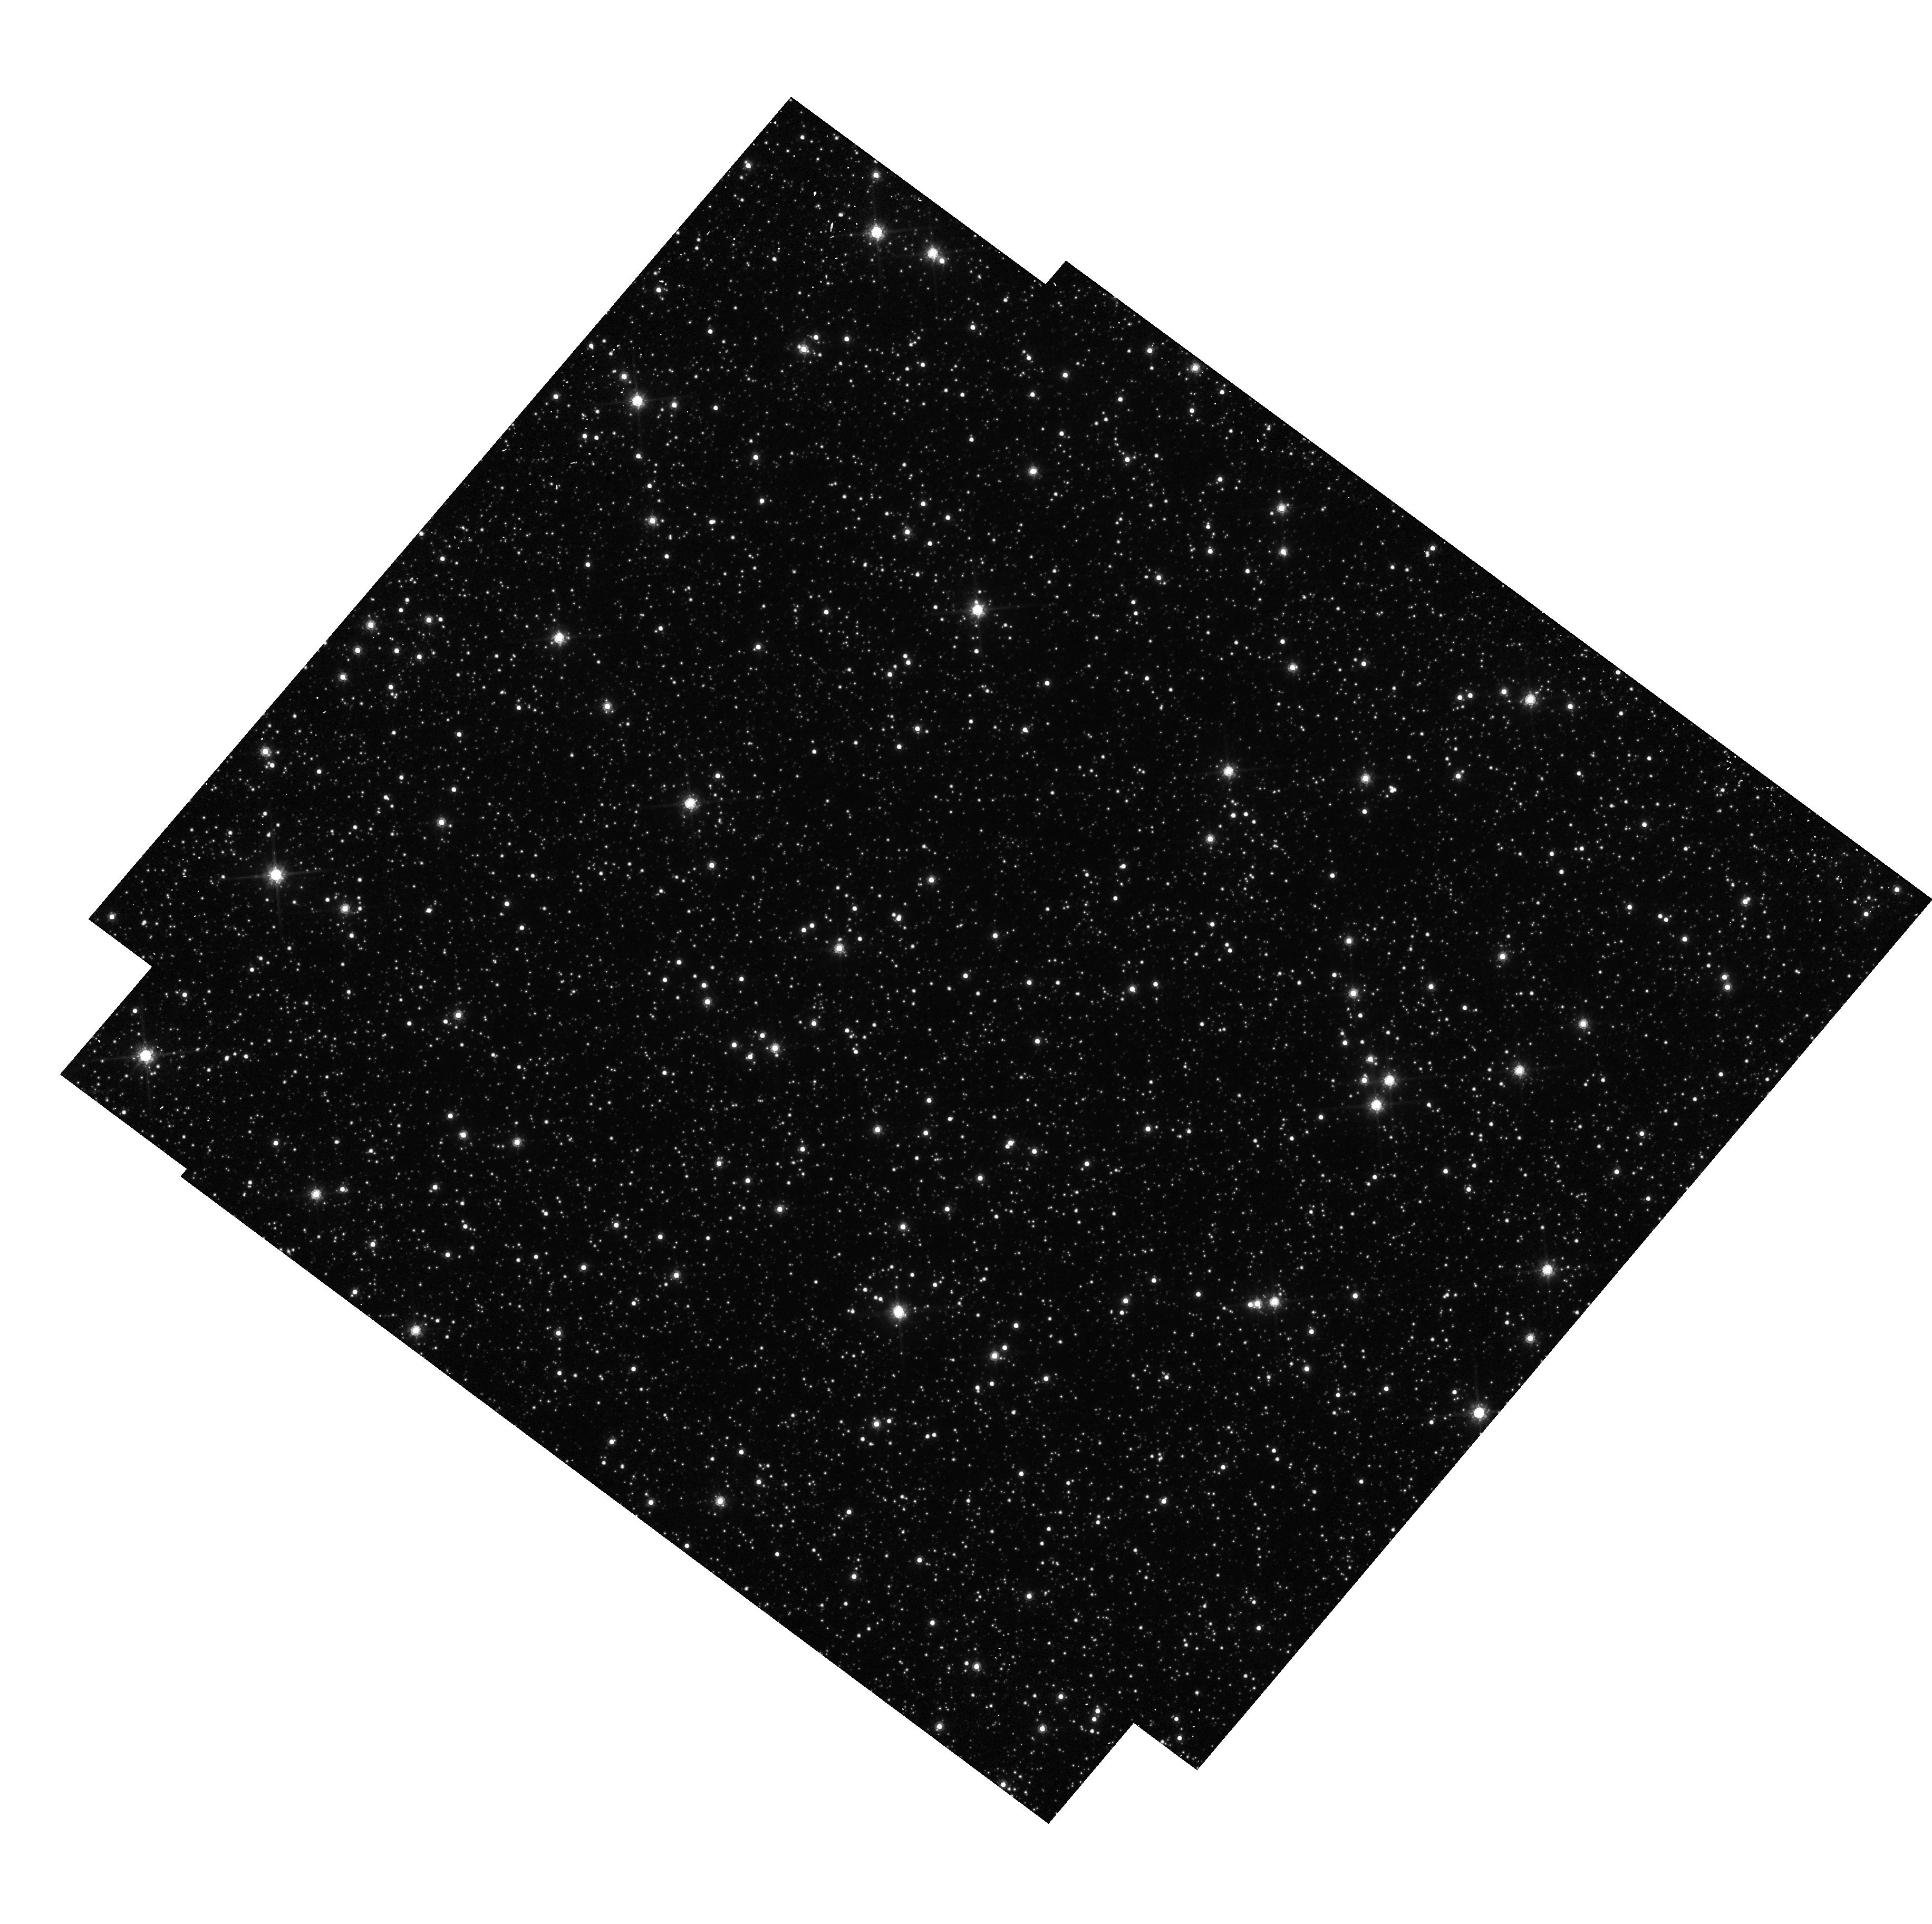
Target: OGLE-2011-BLG-0037. Instrument: WFC3/UVIS. Filter: F814W. Exposure: 6 min. Observation ID: hst_13458_07_wfc3_uvis_f814w_ic7m07

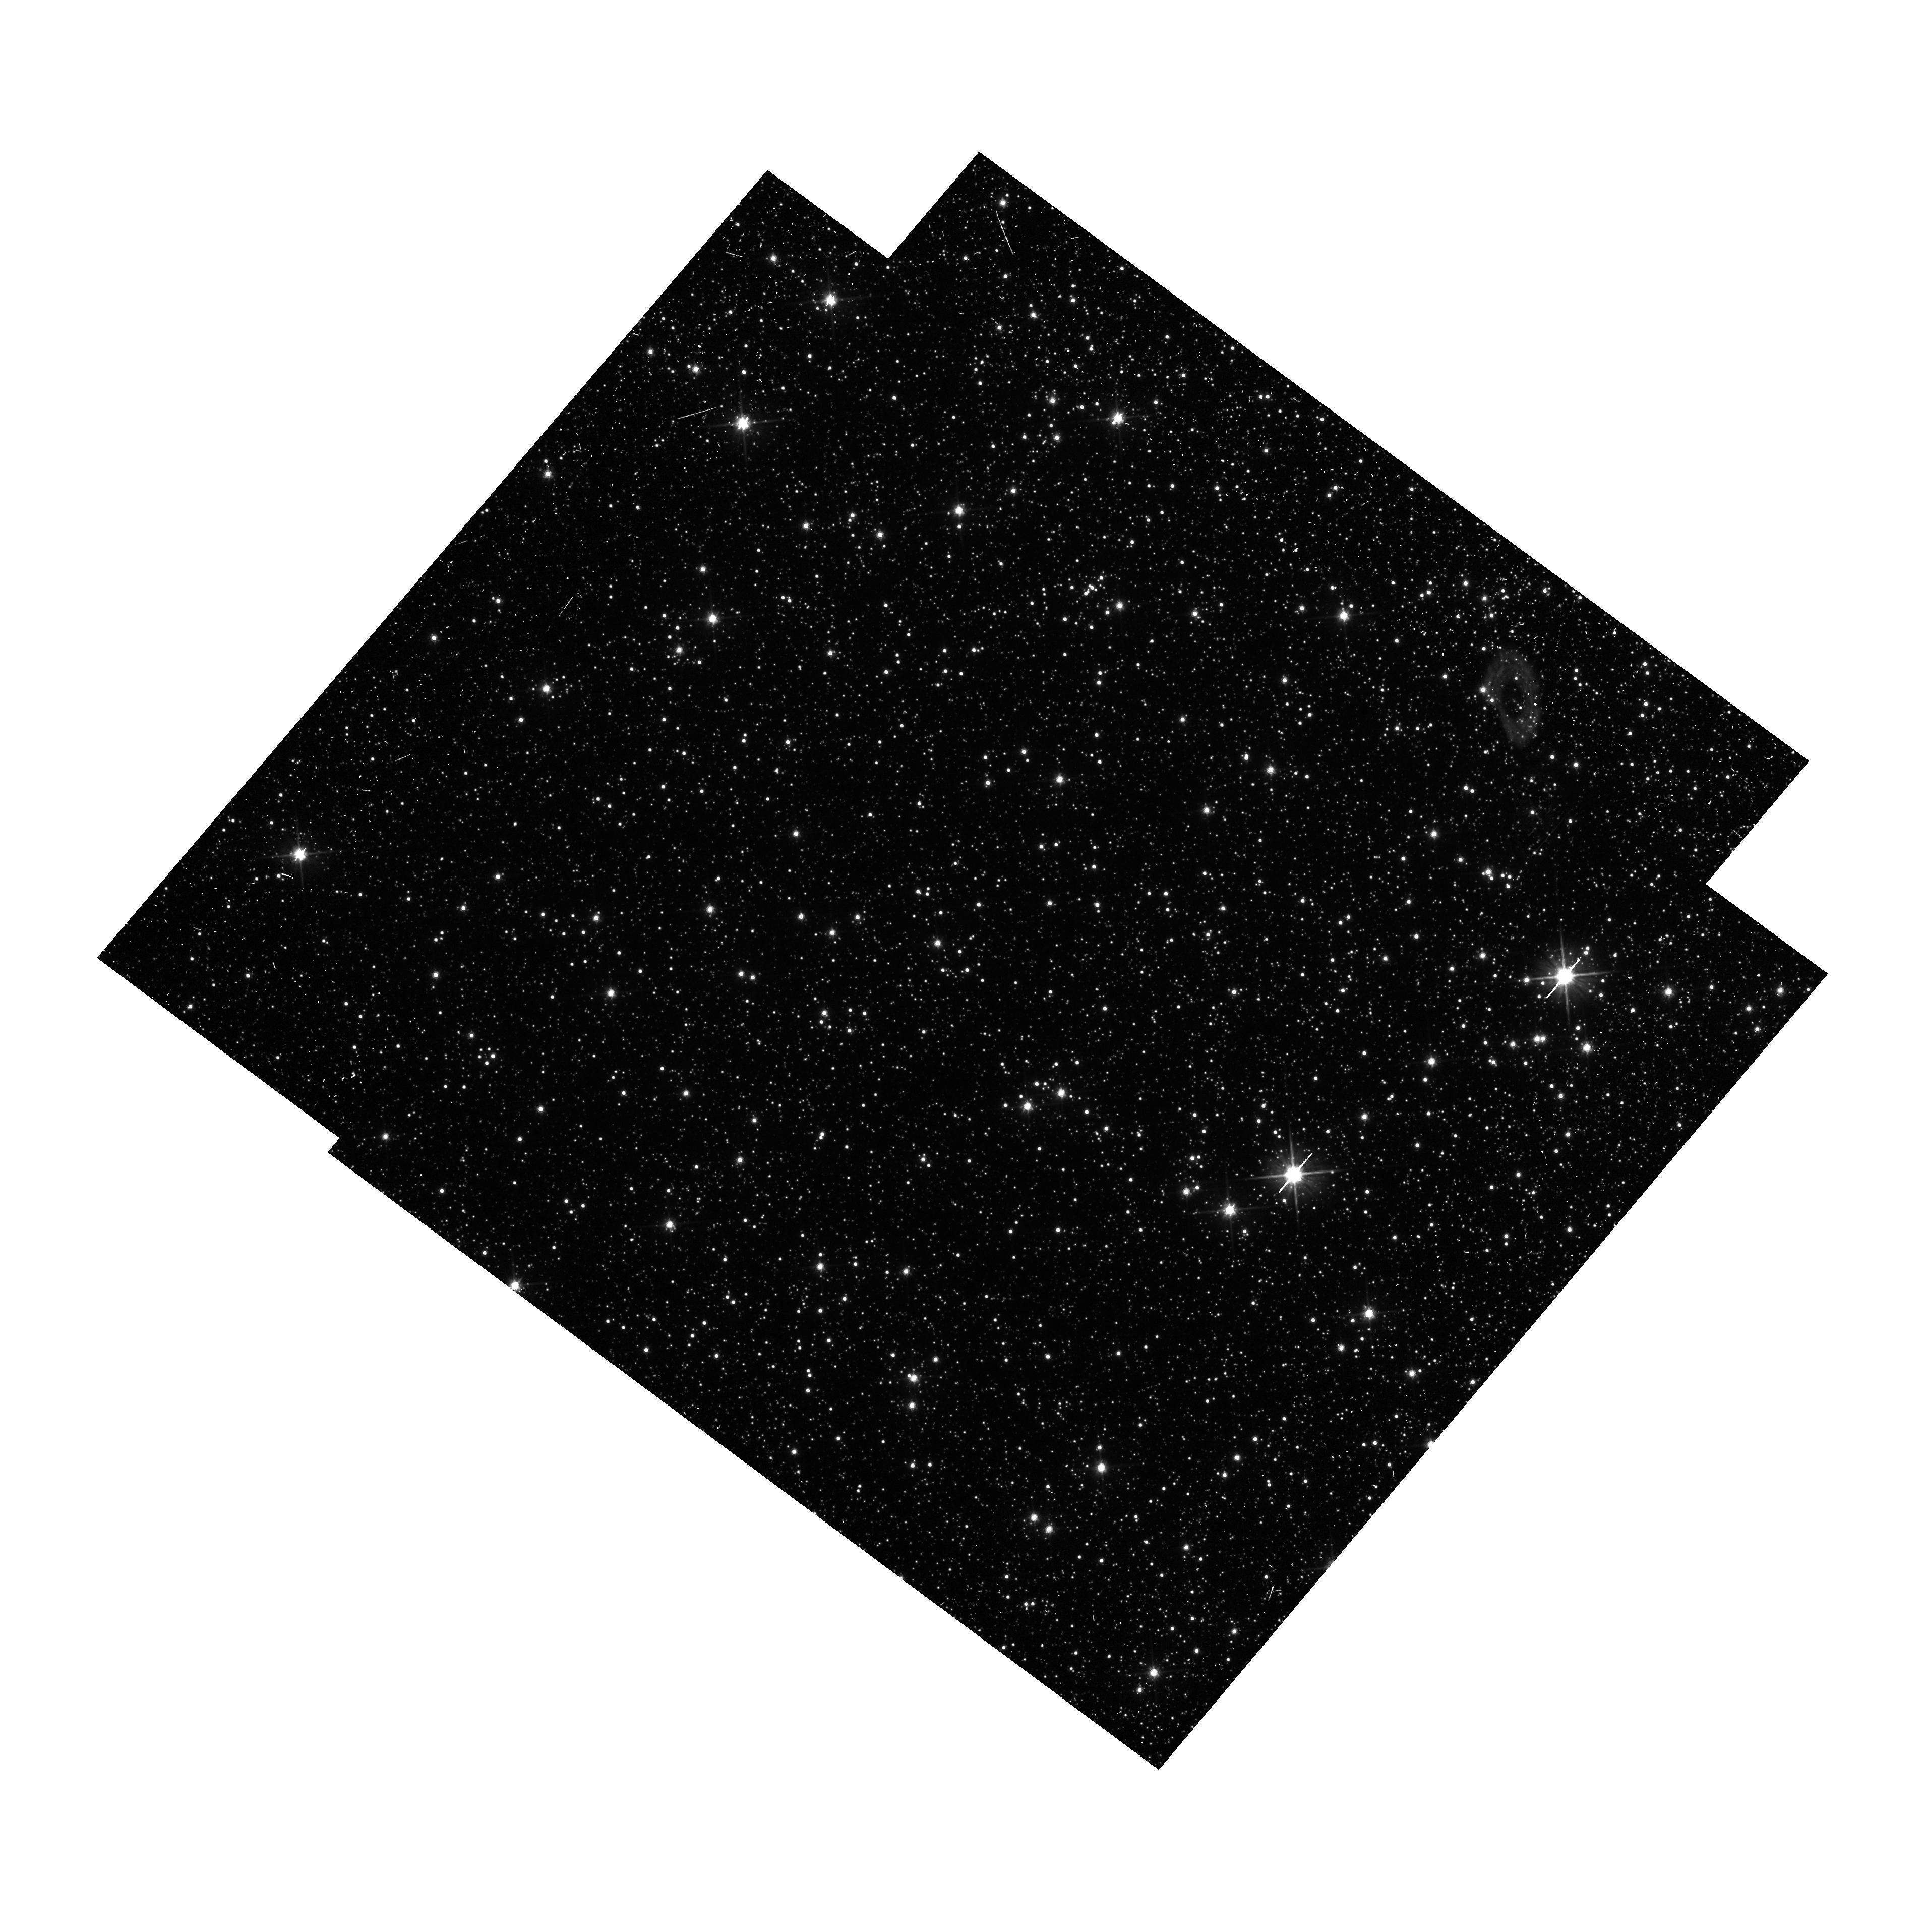
Target: OGLE-2011-BLG-462. Instrument: WFC3/UVIS. Filter: F606W. Exposure: 13 min. Observation ID: hst_13458_06_wfc3_uvis_f606w_ic7m06

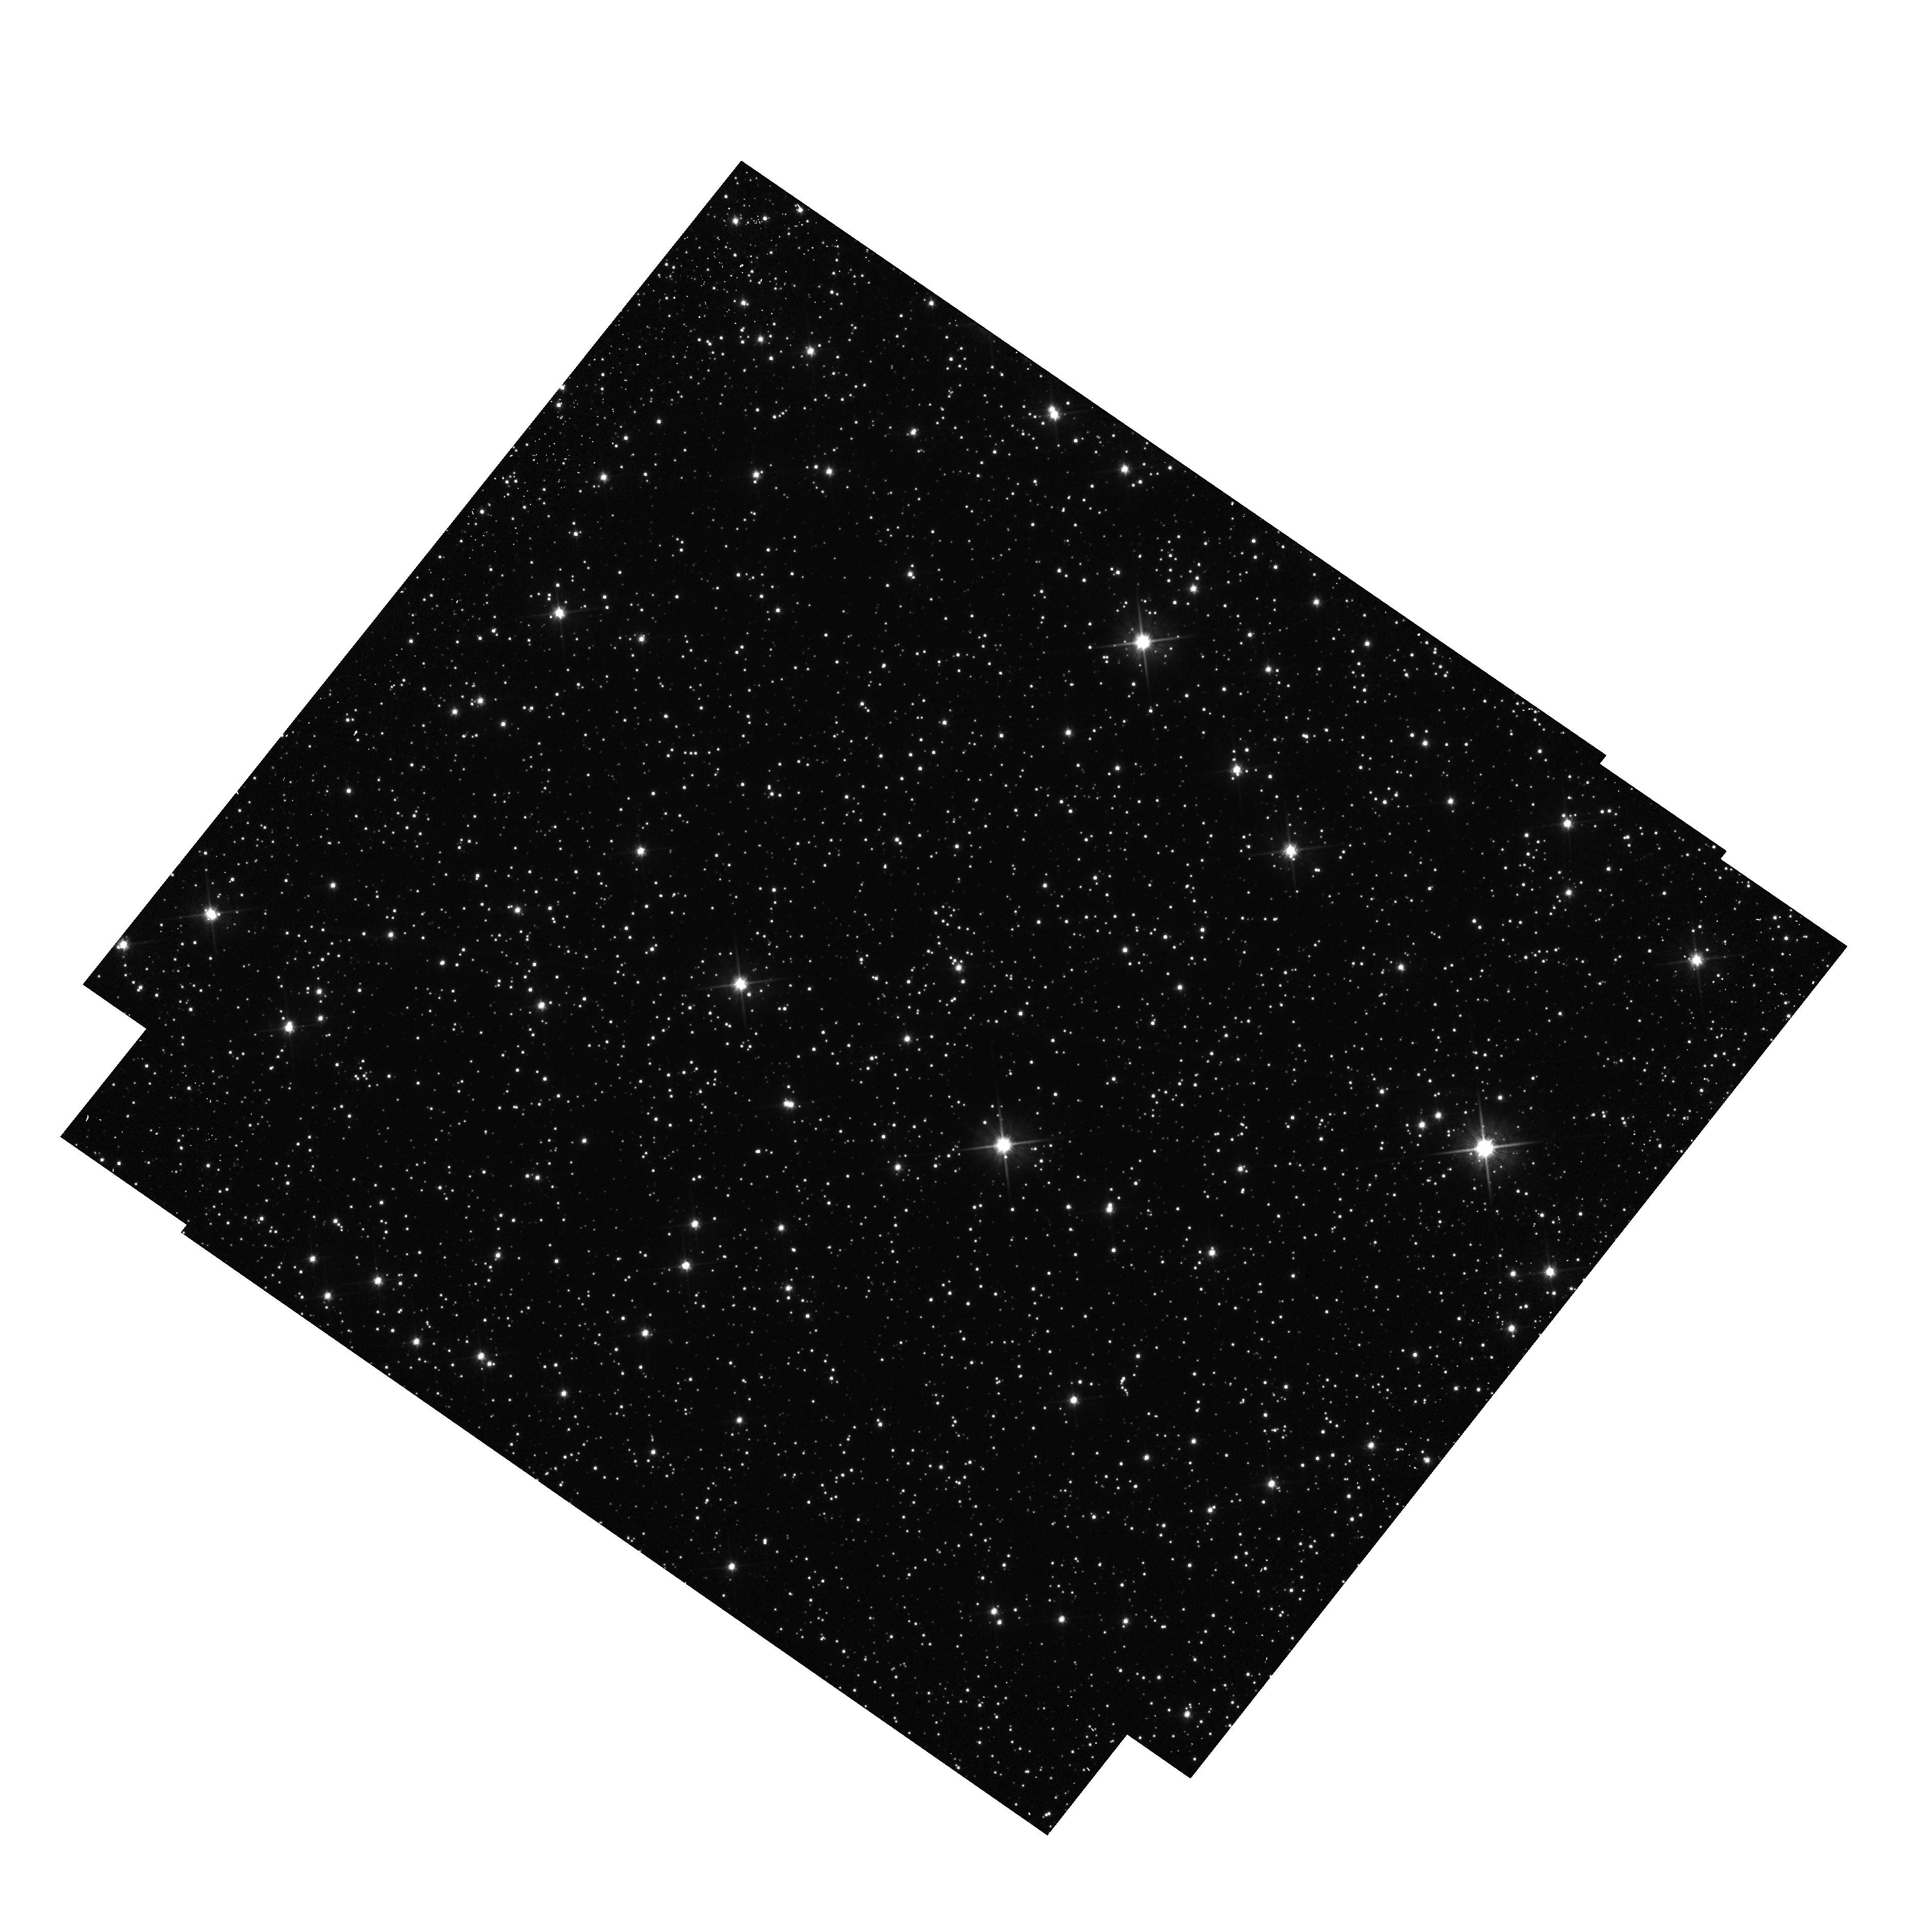
Target: MOA-2010-BLG-364. Instrument: WFC3/UVIS. Filter: F606W. Exposure: 3 min. Observation ID: hst_13458_03_wfc3_uvis_f606w_ic7m03

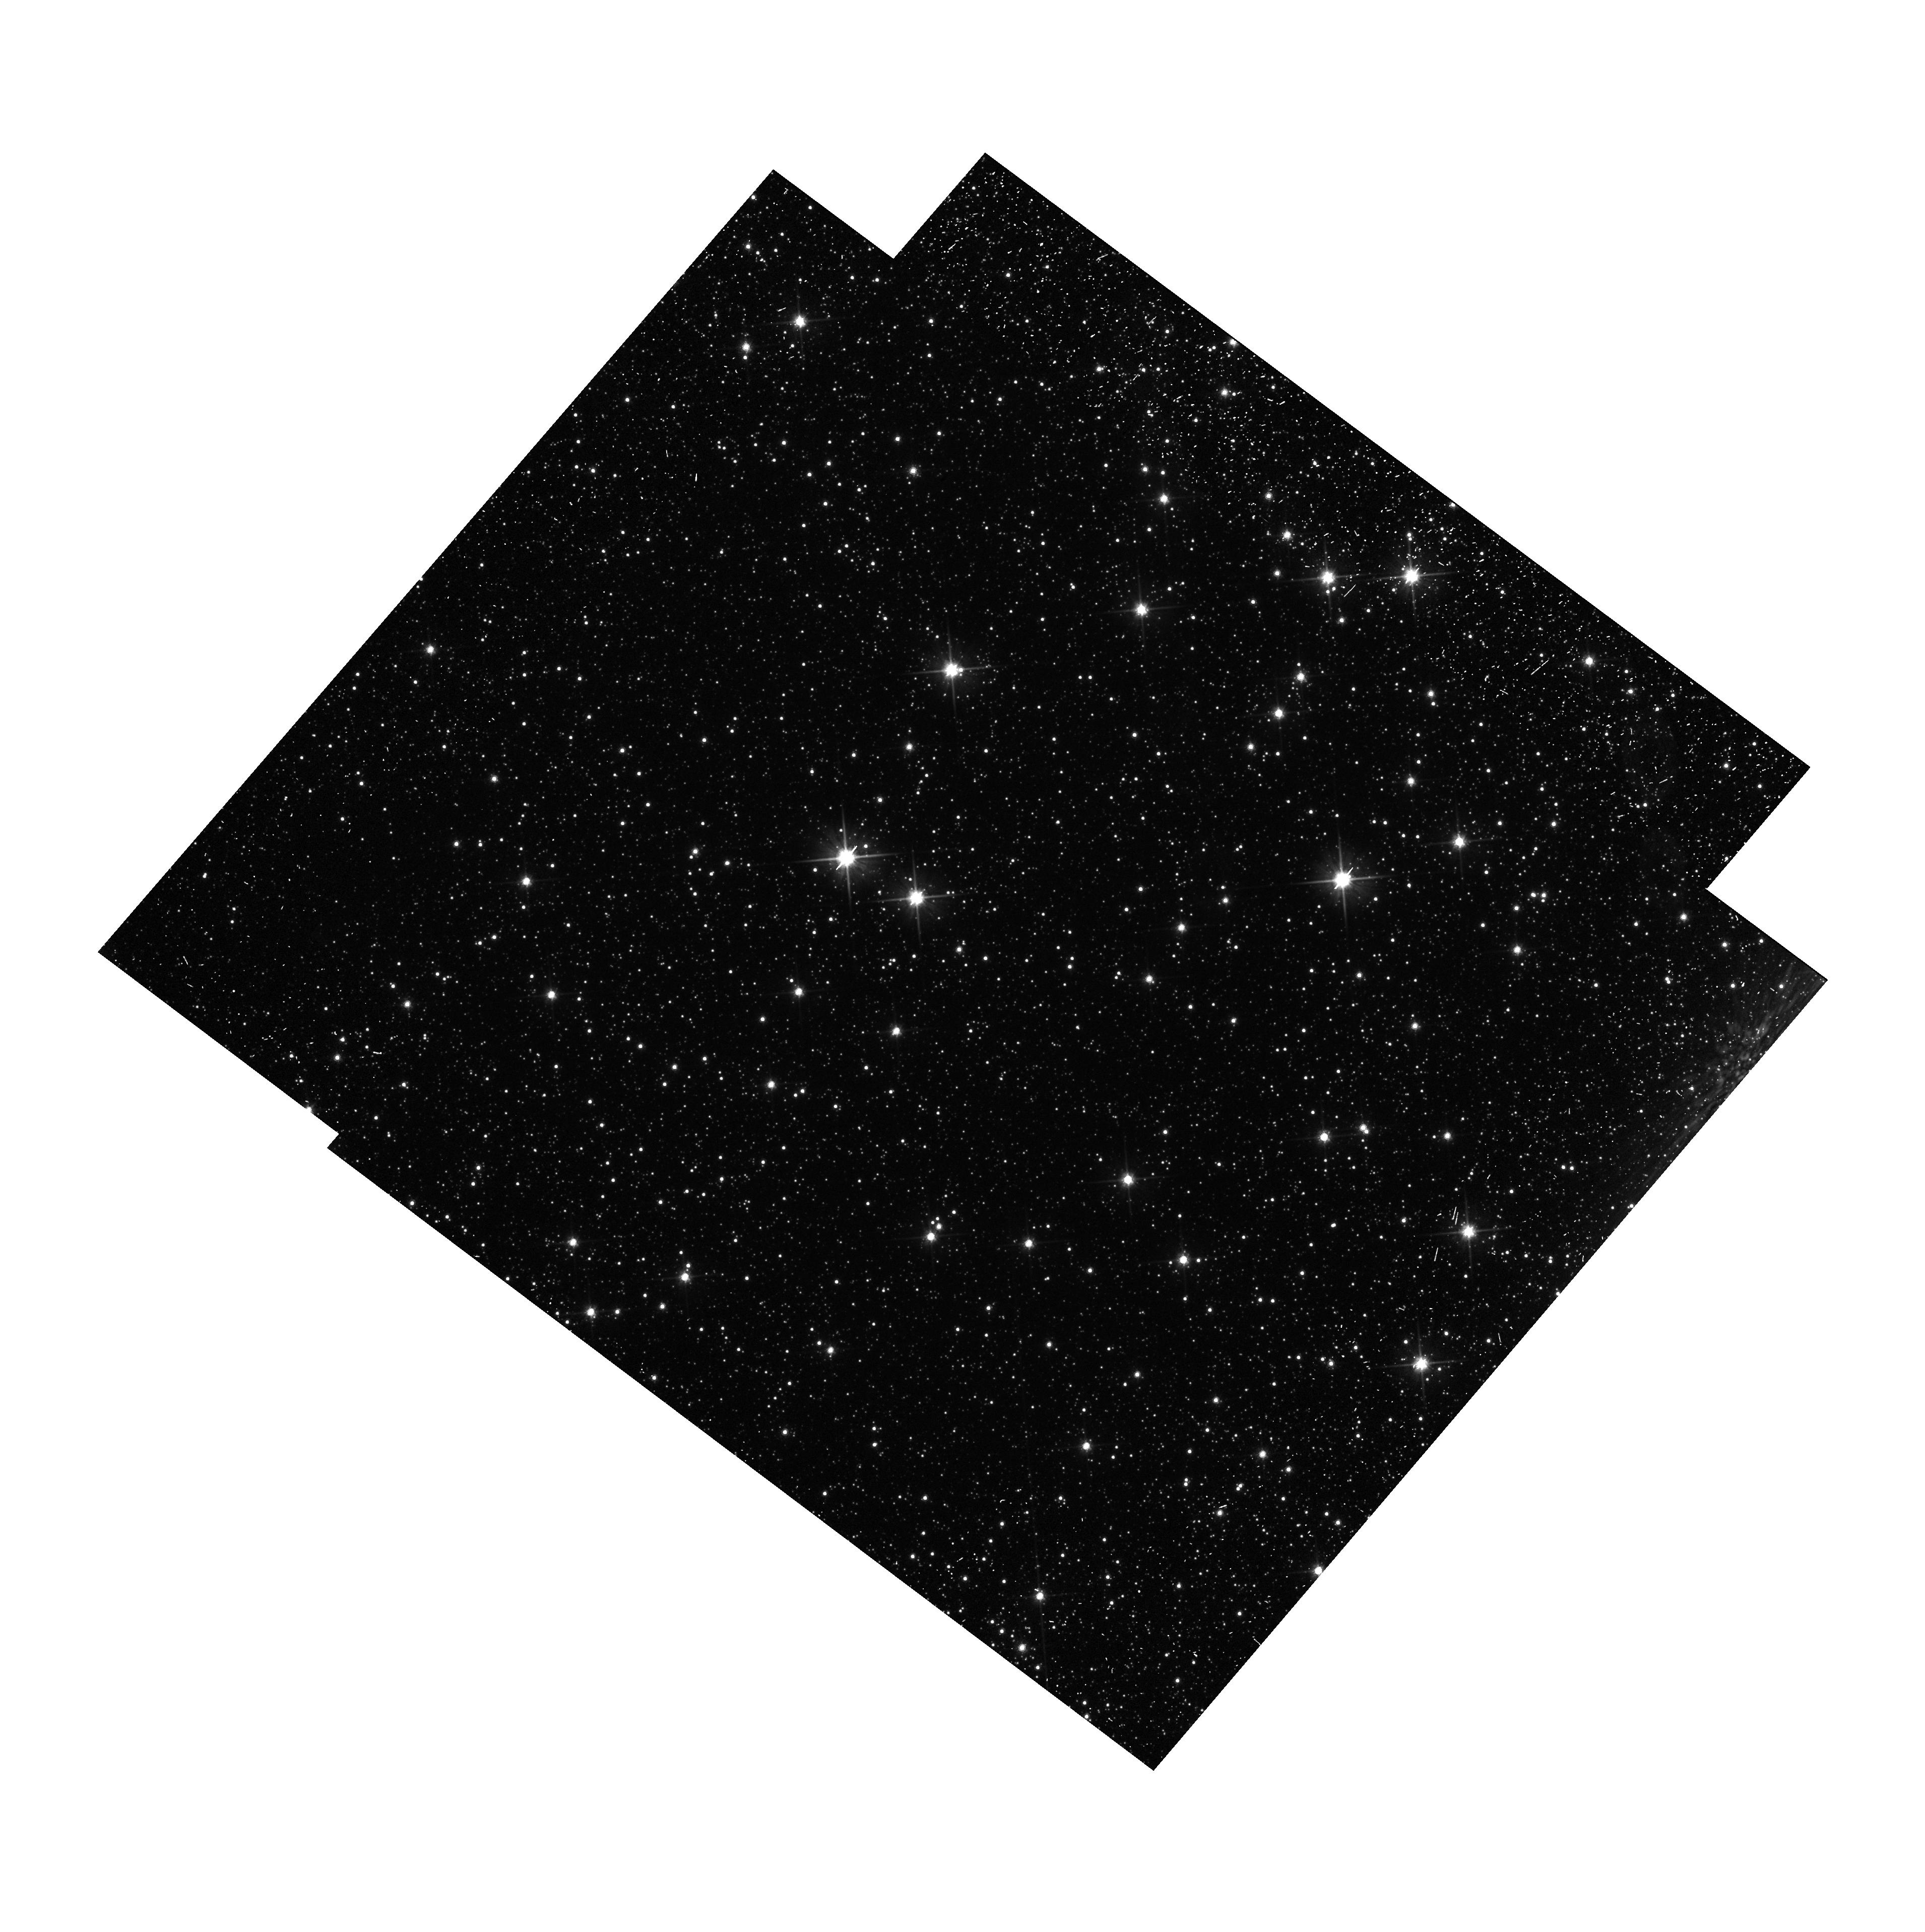
Target: OGLE-2011-BLG-310. Instrument: WFC3/UVIS. Filter: F606W. Exposure: 14 min. Observation ID: hst_13458_04_wfc3_uvis_f606w_ic7m04

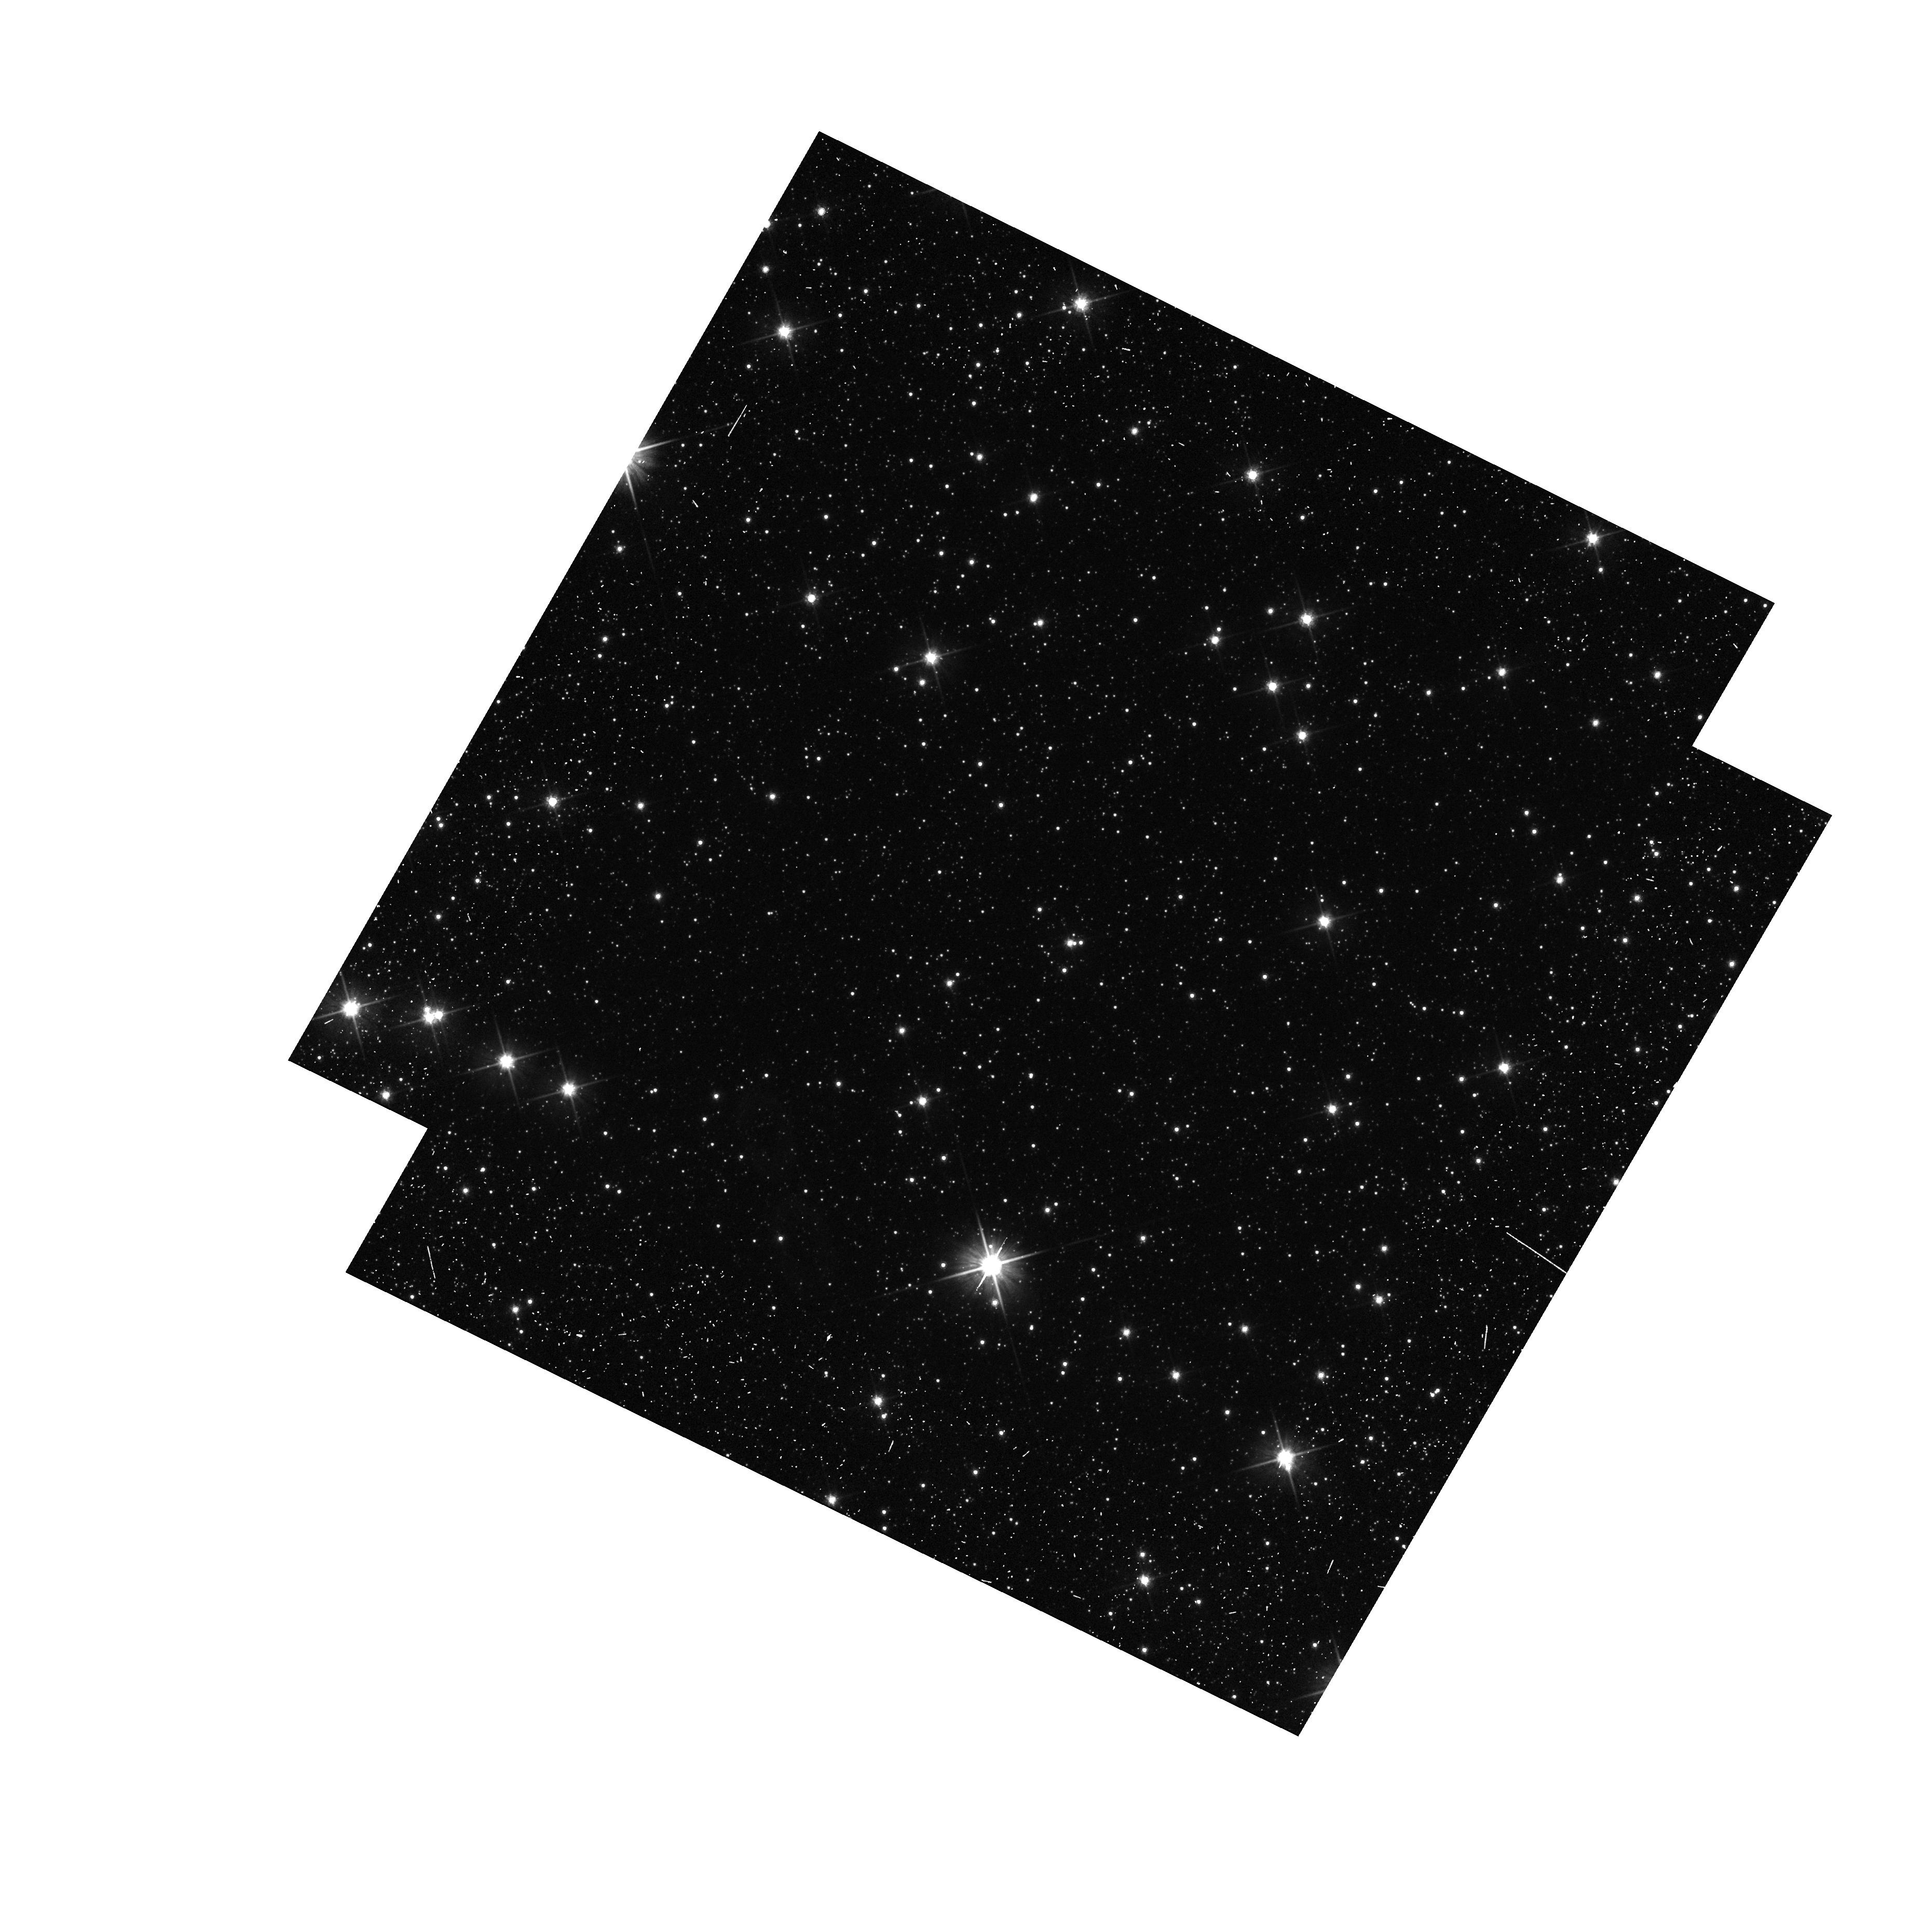
Target: MOA-2009-BLG-260. Instrument: WFC3/UVIS. Filter: F606W. Exposure: 9 min. Observation ID: hst_13458_01_wfc3_uvis_f606w_ic7m01

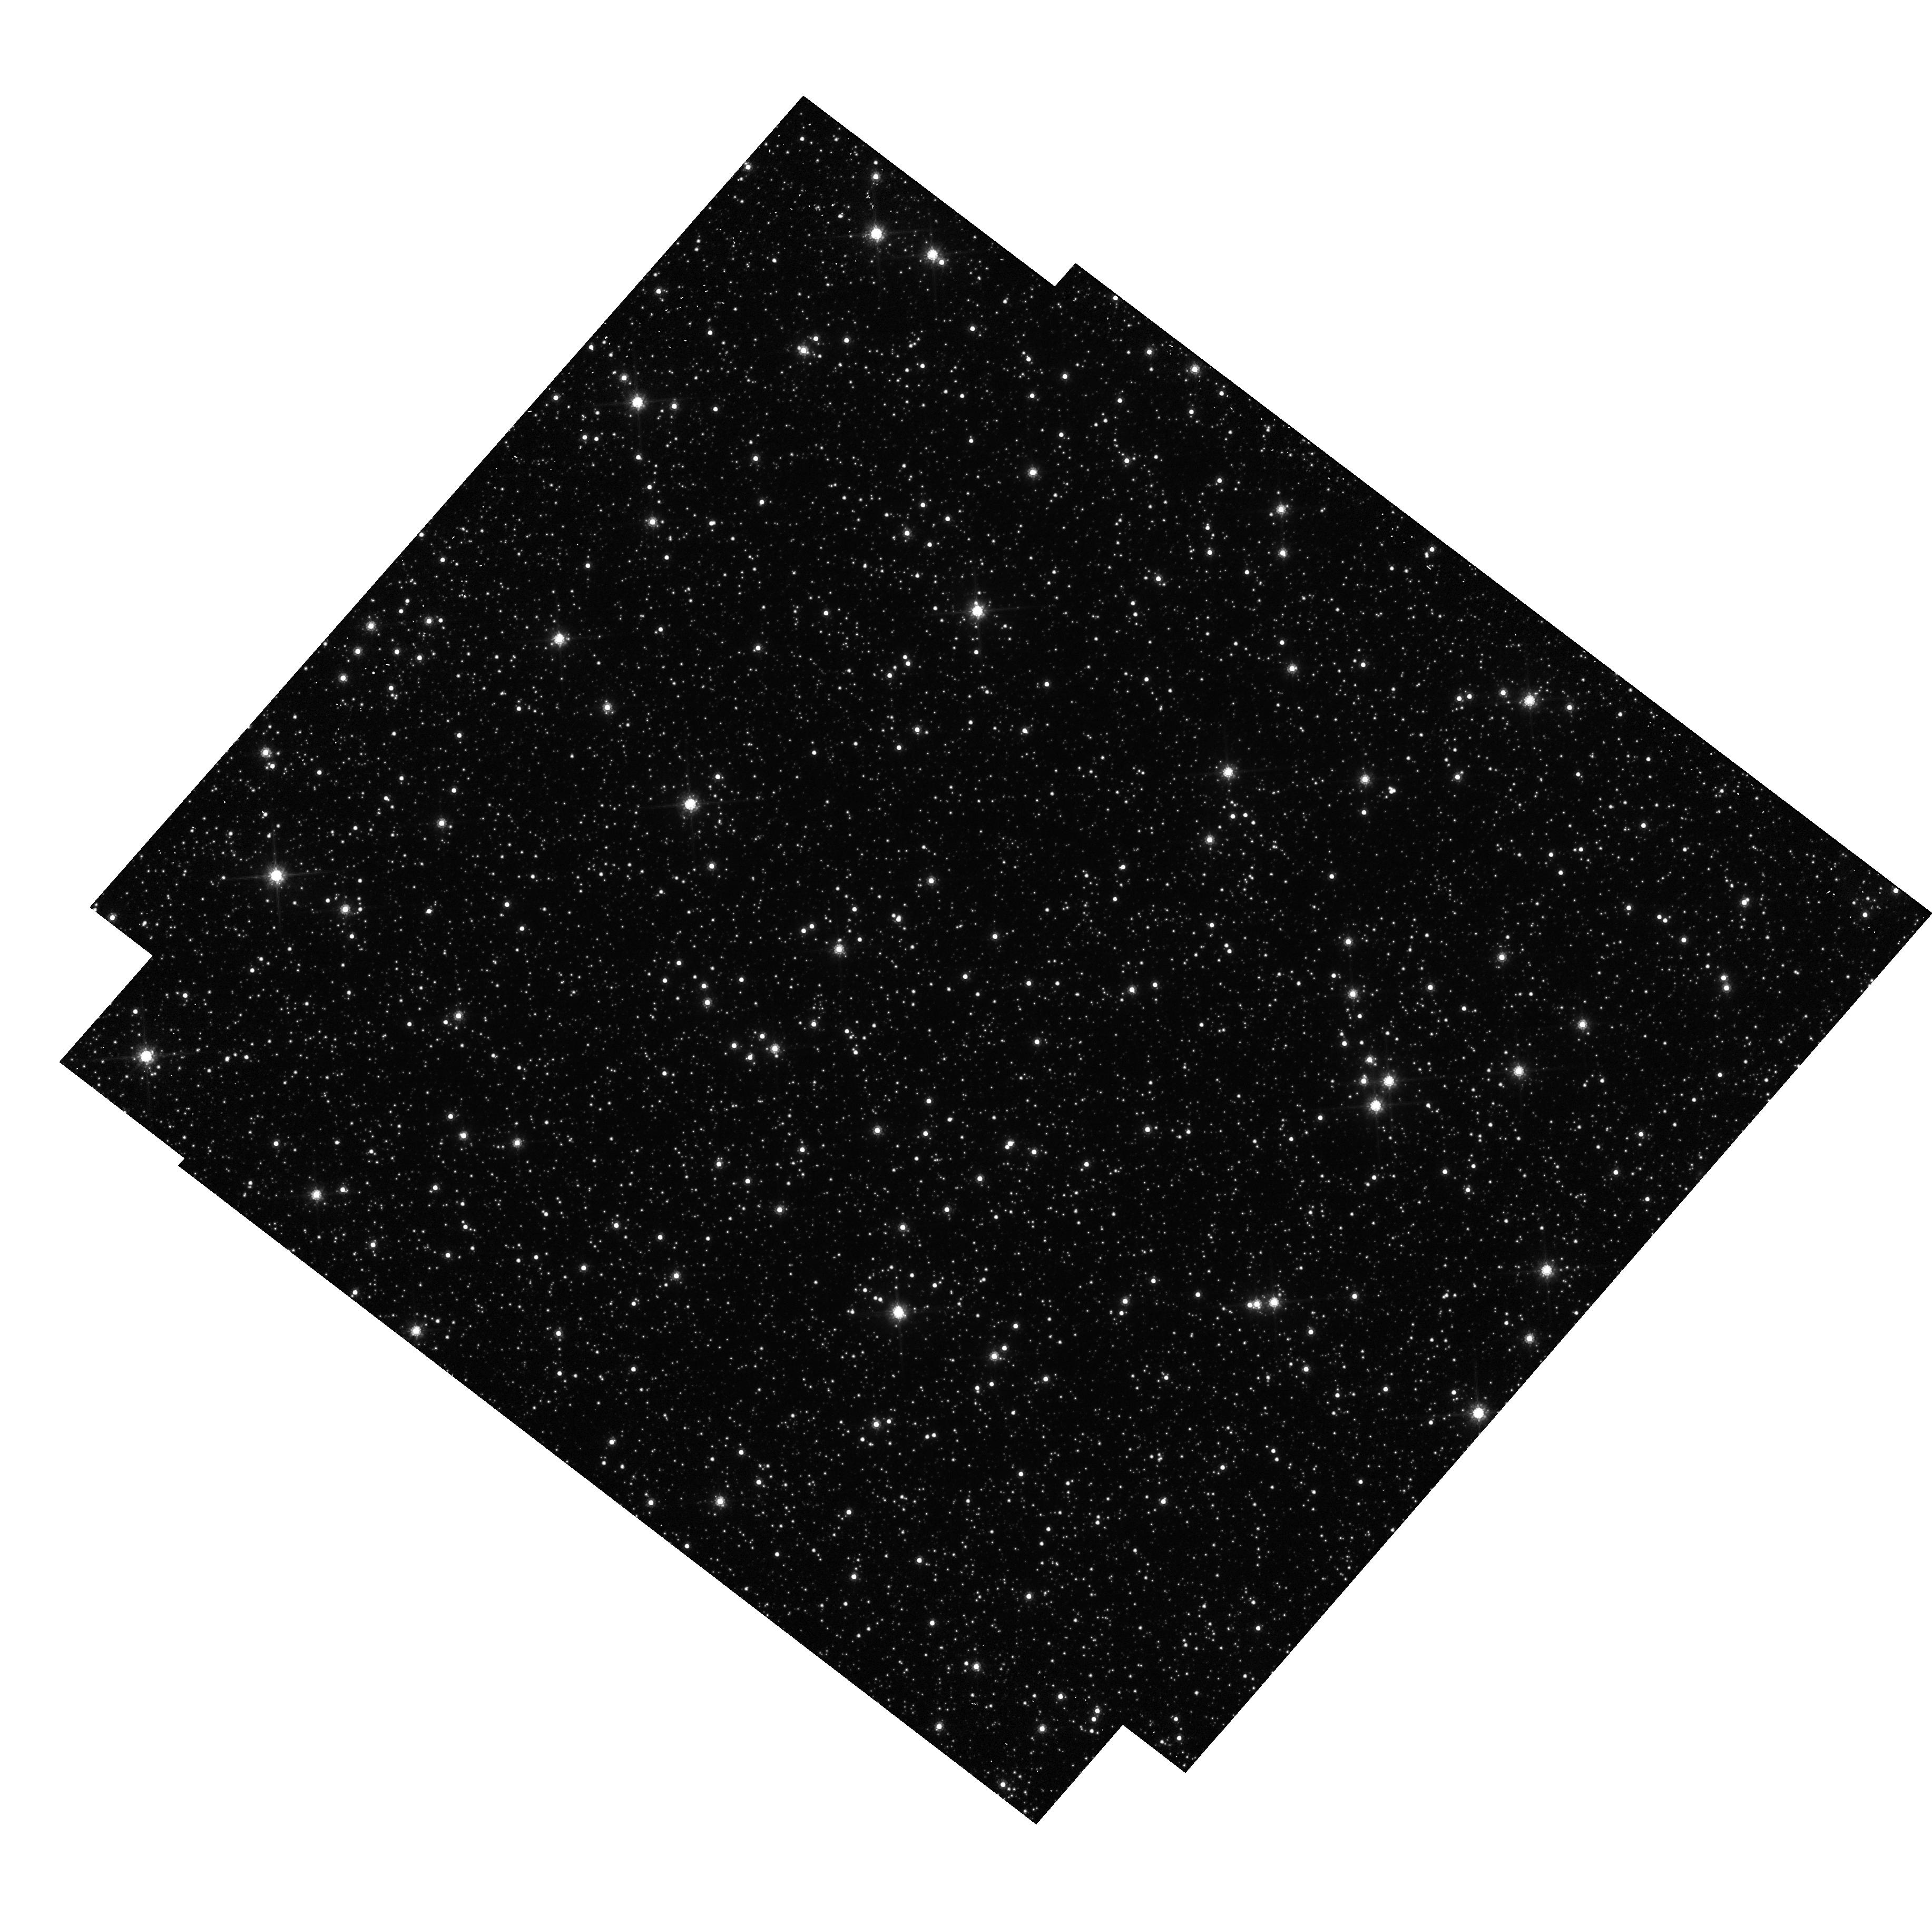
Target: OGLE-2011-BLG-0037. Instrument: WFC3/UVIS. Filter: F814W. Exposure: 6 min. Observation ID: hst_13458_05_wfc3_uvis_f814w_ic7m05

Detecting Isolated Black Holes through Astrometric Microlensing (PI: Sahu, Kailash C.)

A significant fraction of the mass of an old stellar population should be in the form of non-luminous, isolated black holes (BHs). Yet there has never been a unambiguous detection of a solitary BH---not surprisingly, since the expected accretion rate from the ISM is extremely low, and thus they emit essentially no radiation. The only technique available to detect such isolated BHs is astrometric microlensing---the relativistic deflection of light from background stars. HST is the only instrument currently capable of detecting such tiny deflections. We have underway a multi-year program of HST high-precision astrometry of long-duration microlensing events in the Galactic bulge, using the WFC3 camera. Our aim is the first detection of stellar-mass black holes, by monitoring five optimally selected events. Our program has met with success, with clear detections of motions during microlensing, indicative of non-luminous massive lenses. However, proper motions of the stars in the Galactic bulge can be of similar magnitude as the deflections due to microlensing. Fortunately, the proper motions are linear whereas the deflections due to microlensing are not, but it is clearly important to accurately subtract the proper motions. The time baseline of our observations is inadequate for 4 of the 5 microlensing events that we are monitoring, since the expected lensing signal was substantial until now. We have completed observations for one, but need 2 additional observations each for the 4 remaining events in order to accurately determine their proper motions. This will lead to a robust determination of the lens masses, thus completing the original objectives of the program.